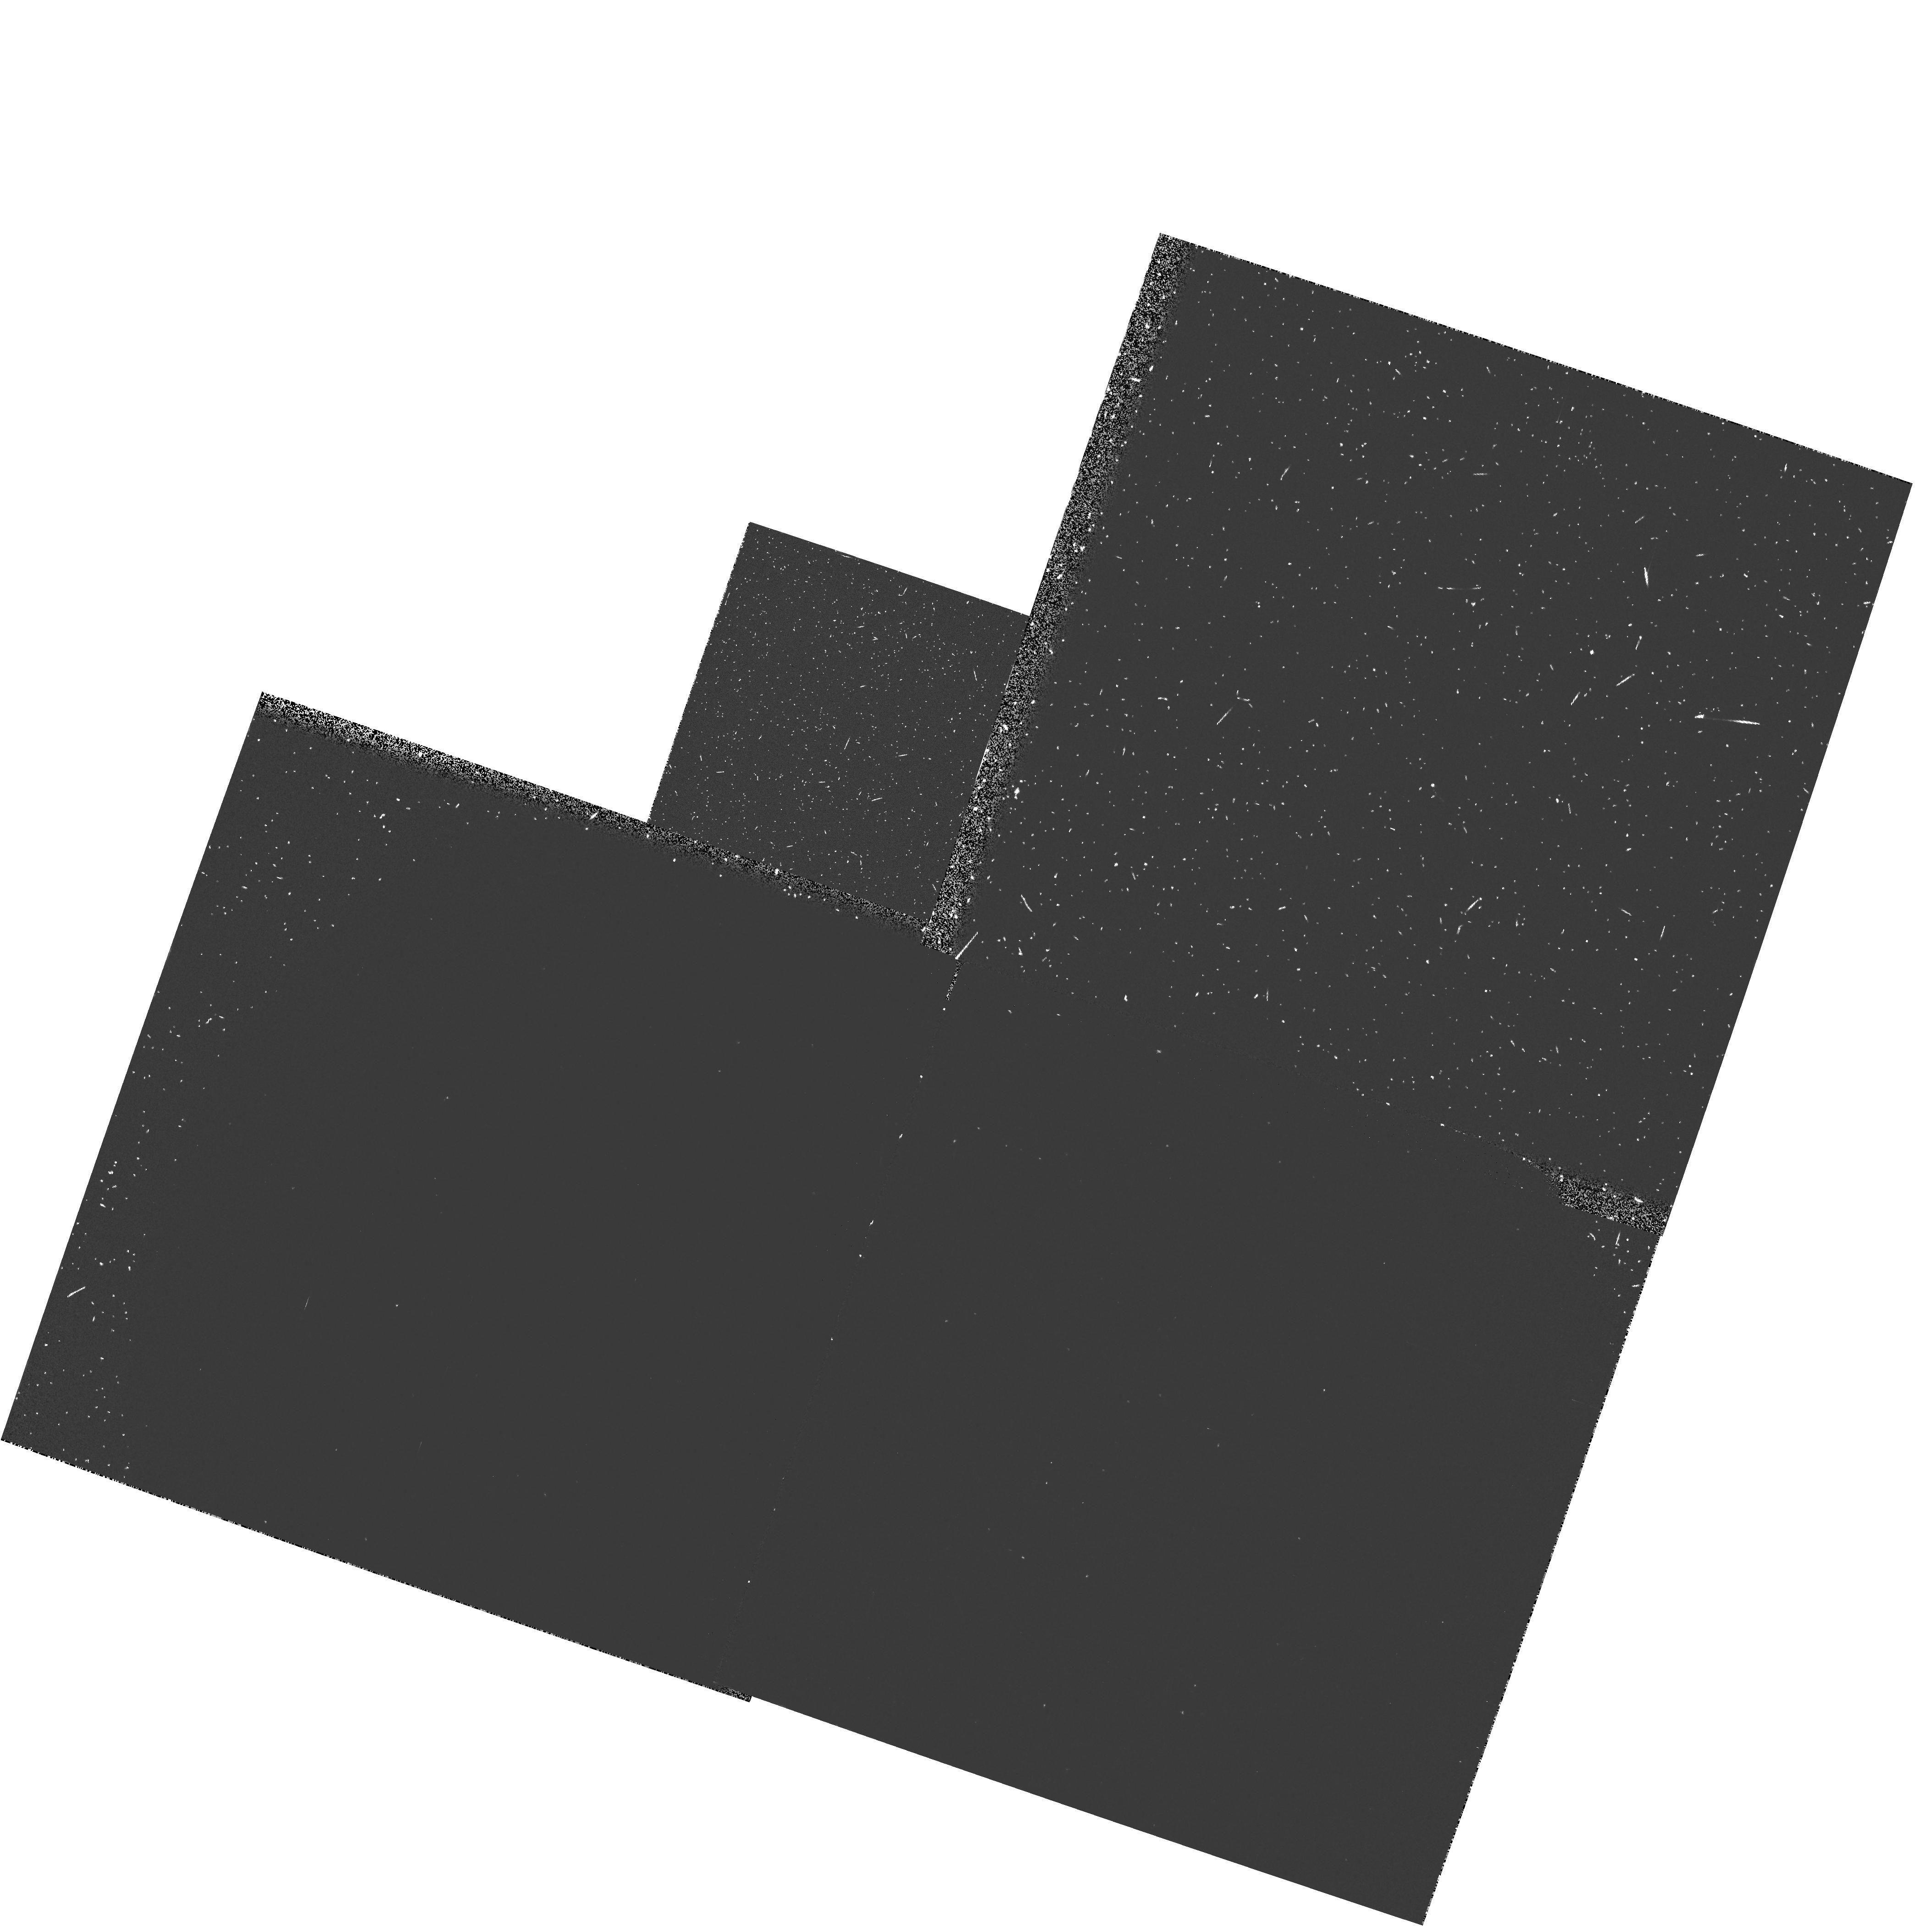
Target: NGC6352
Instrument: WFPC2/PC
Filter: F160BN15
Exposure: 13 min
Observation ID: hst_5714_02_wfpc2_pc_f160bn15_u2kl02

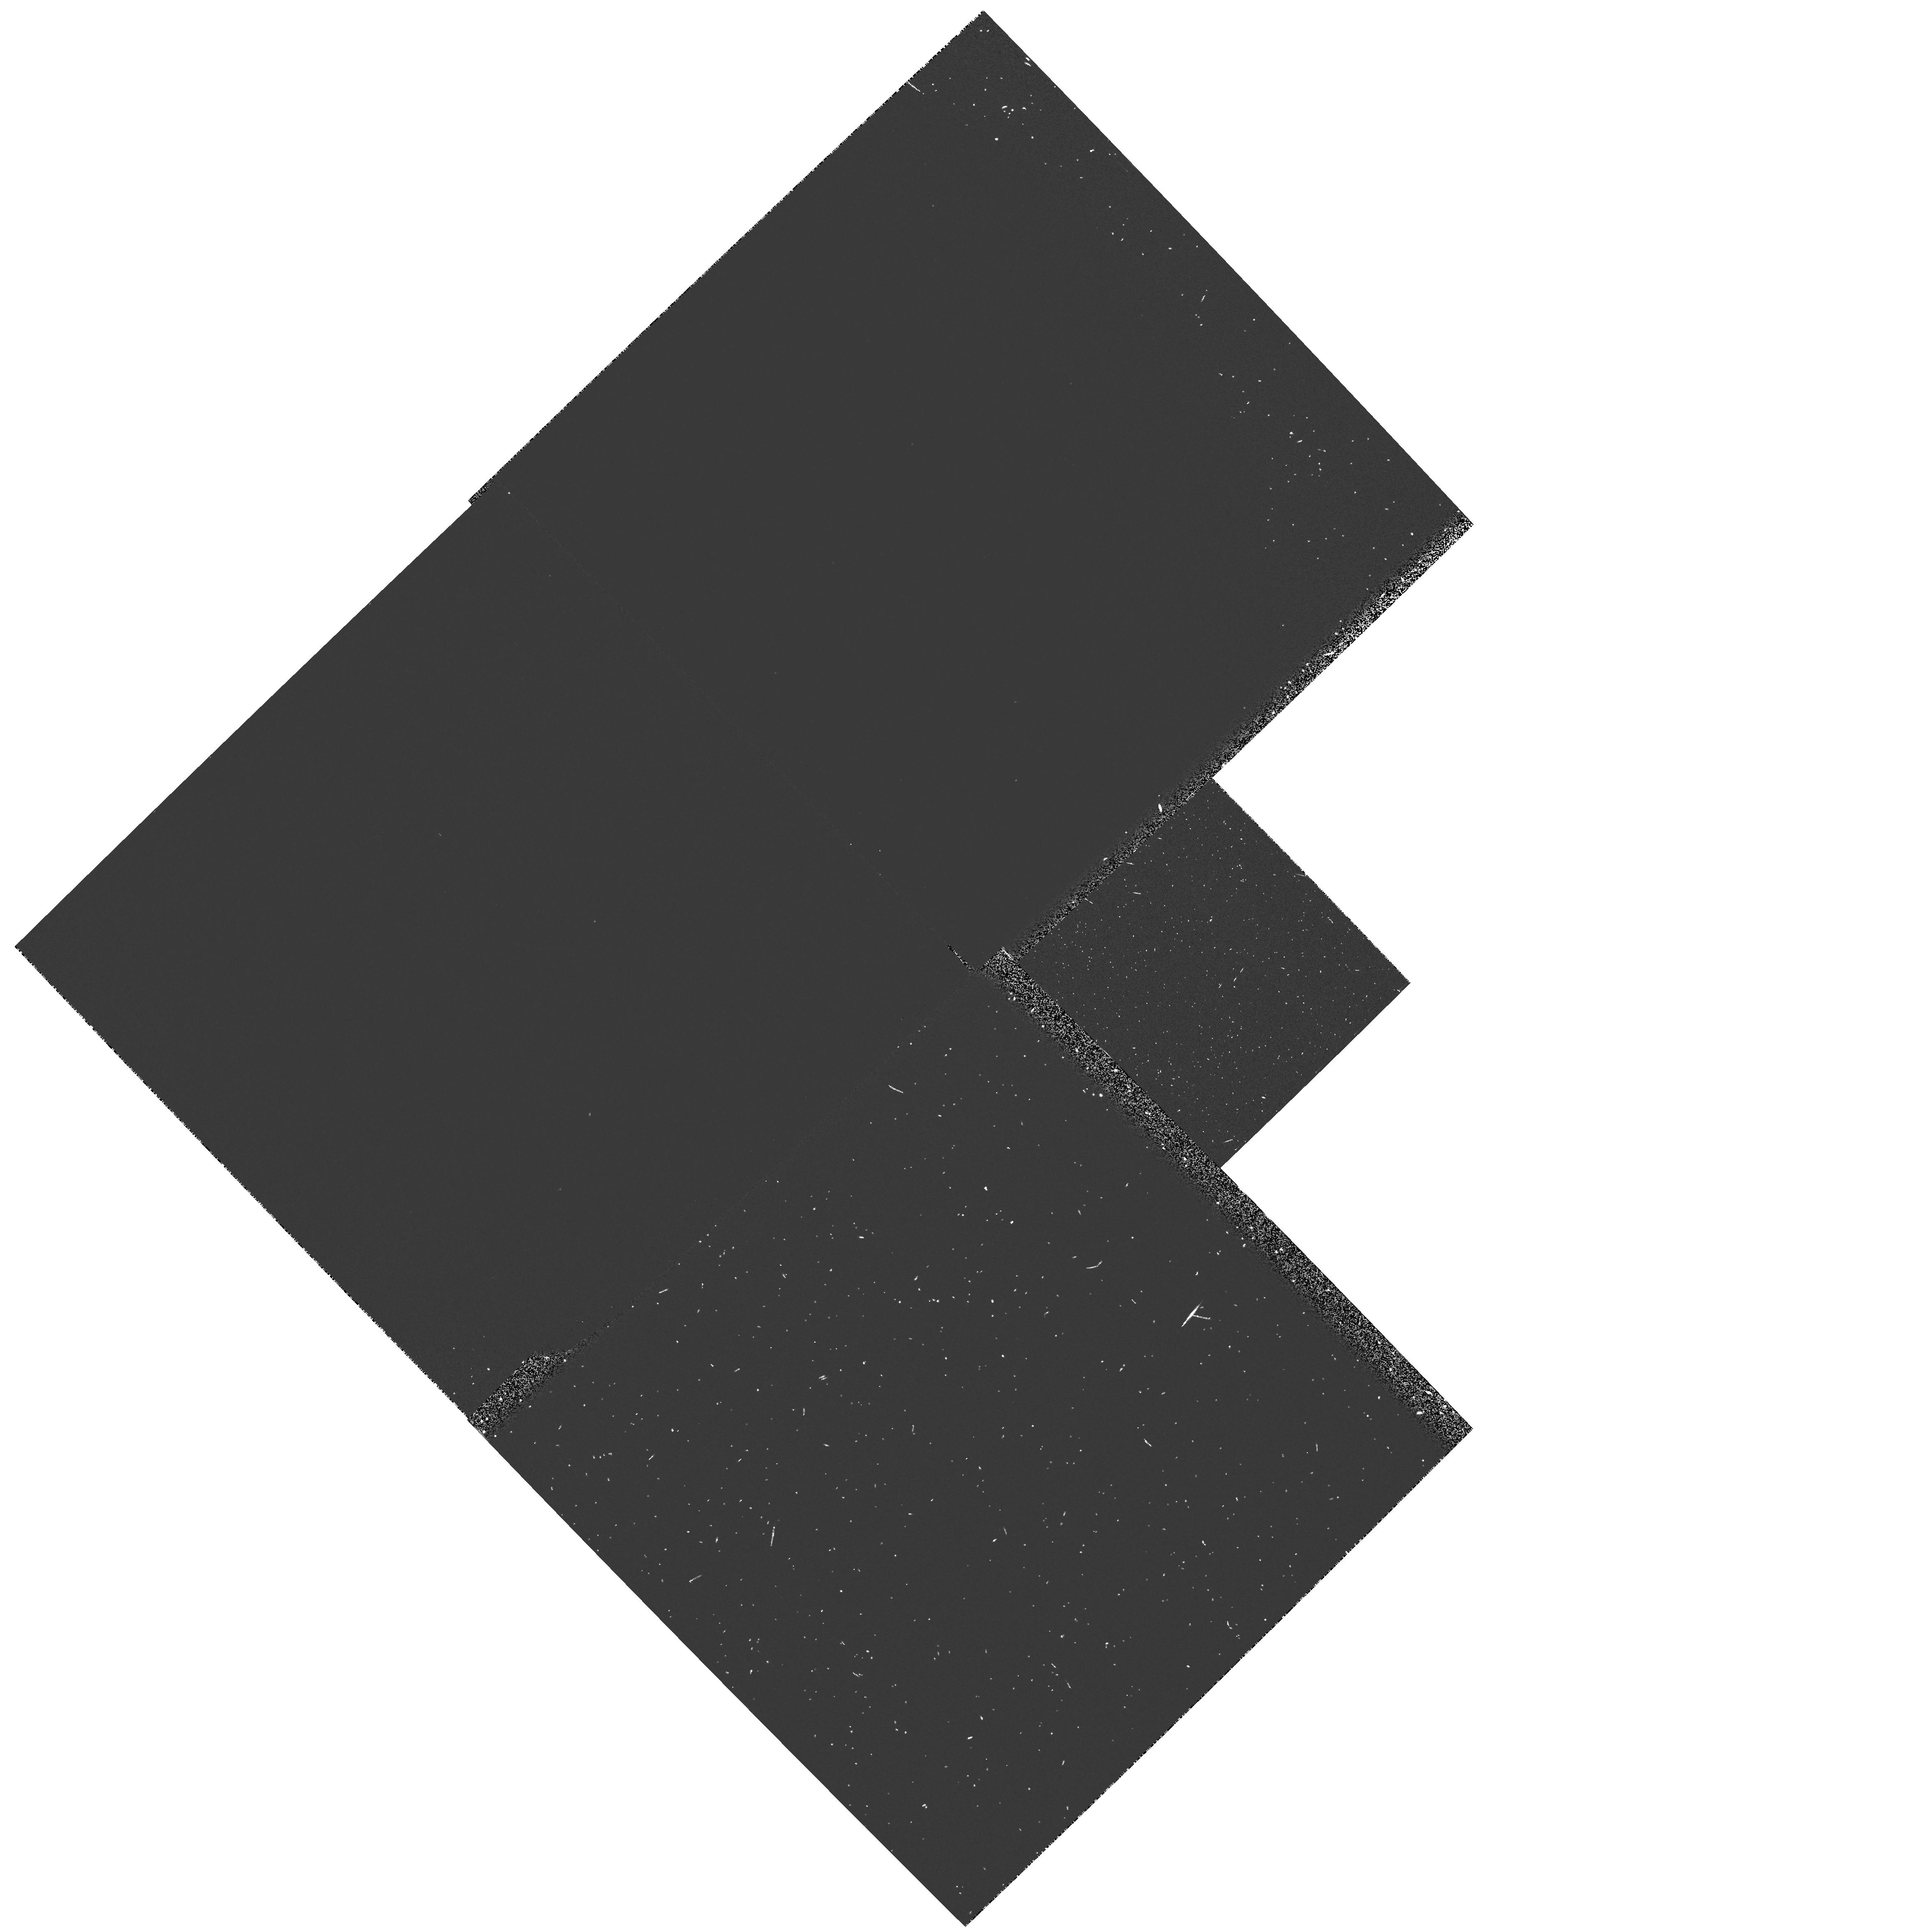
Target: SGR-I
Instrument: WFPC2/PC
Filter: F160BN15
Exposure: 13 min
Observation ID: hst_5714_03_wfpc2_pc_f160bn15_u2kl03

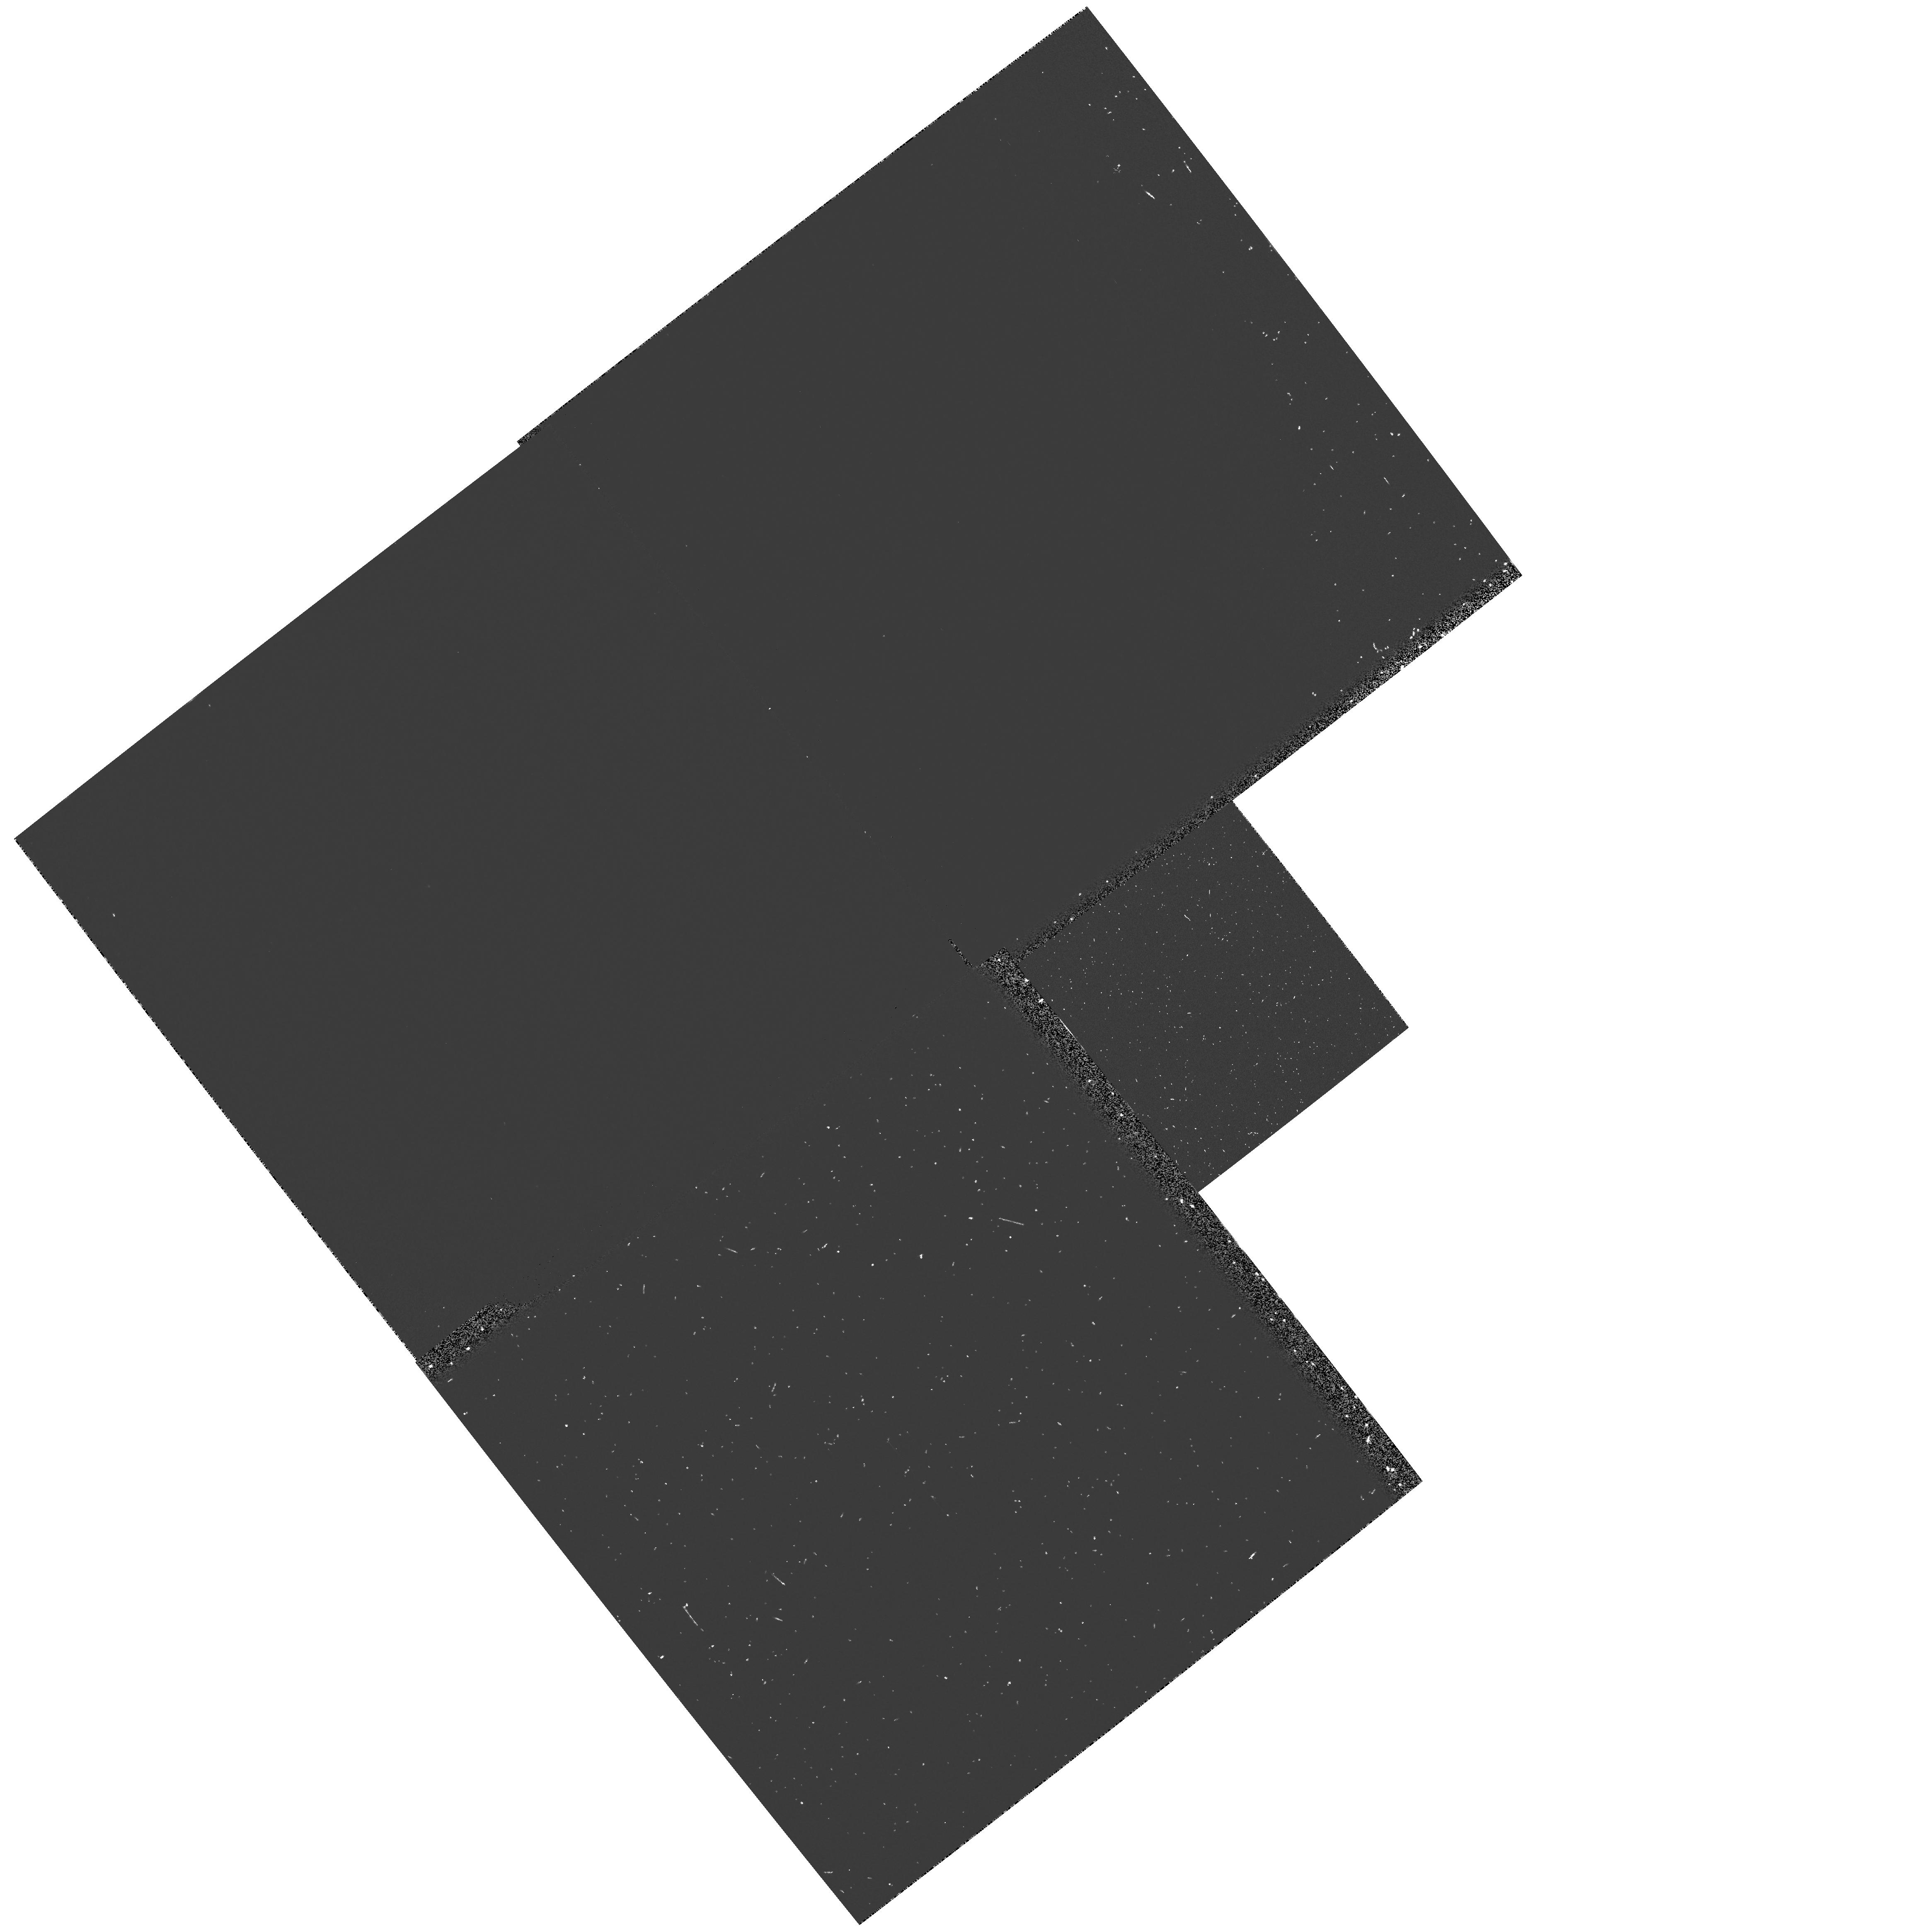
Target: NGC6624
Instrument: WFPC2/PC
Filter: F160BN15
Exposure: 13 min
Observation ID: hst_5714_04_wfpc2_pc_f160bn15_u2kl04

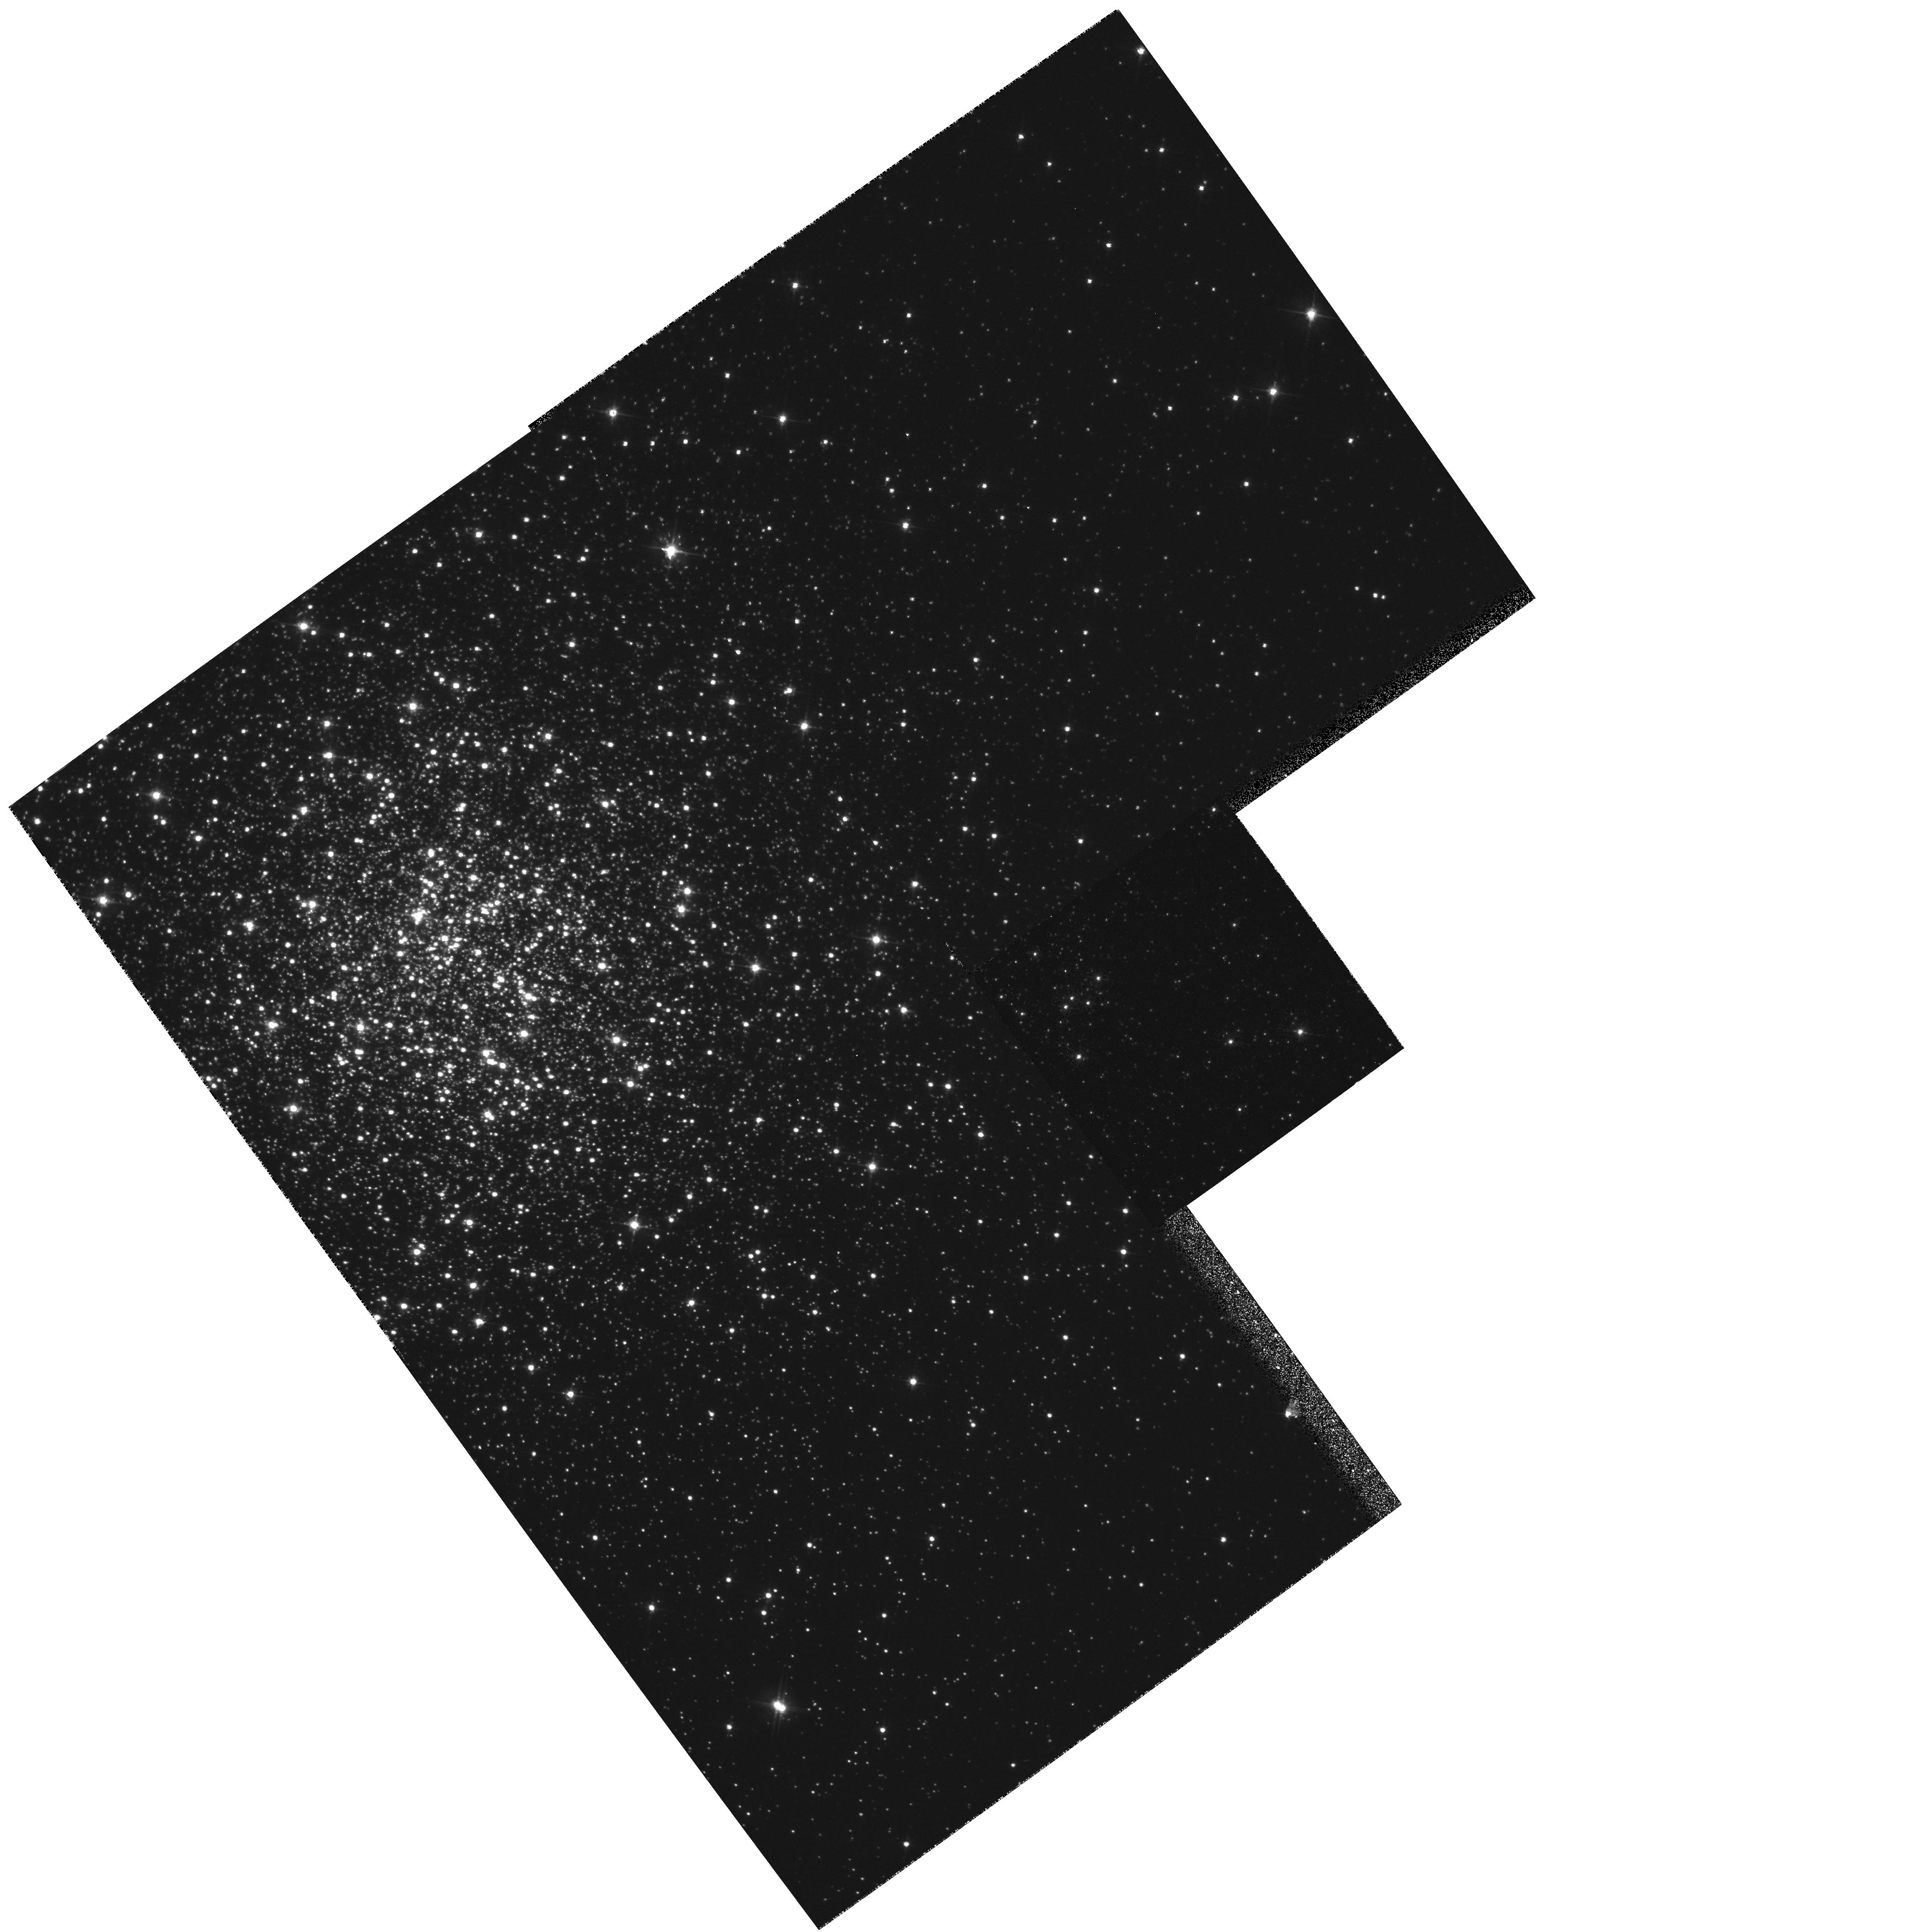
Target: NGC6637
Instrument: WFPC2/PC
Filter: F555W
Exposure: 2 min
Observation ID: hst_5714_01_wfpc2_pc_f555w_u2kl01

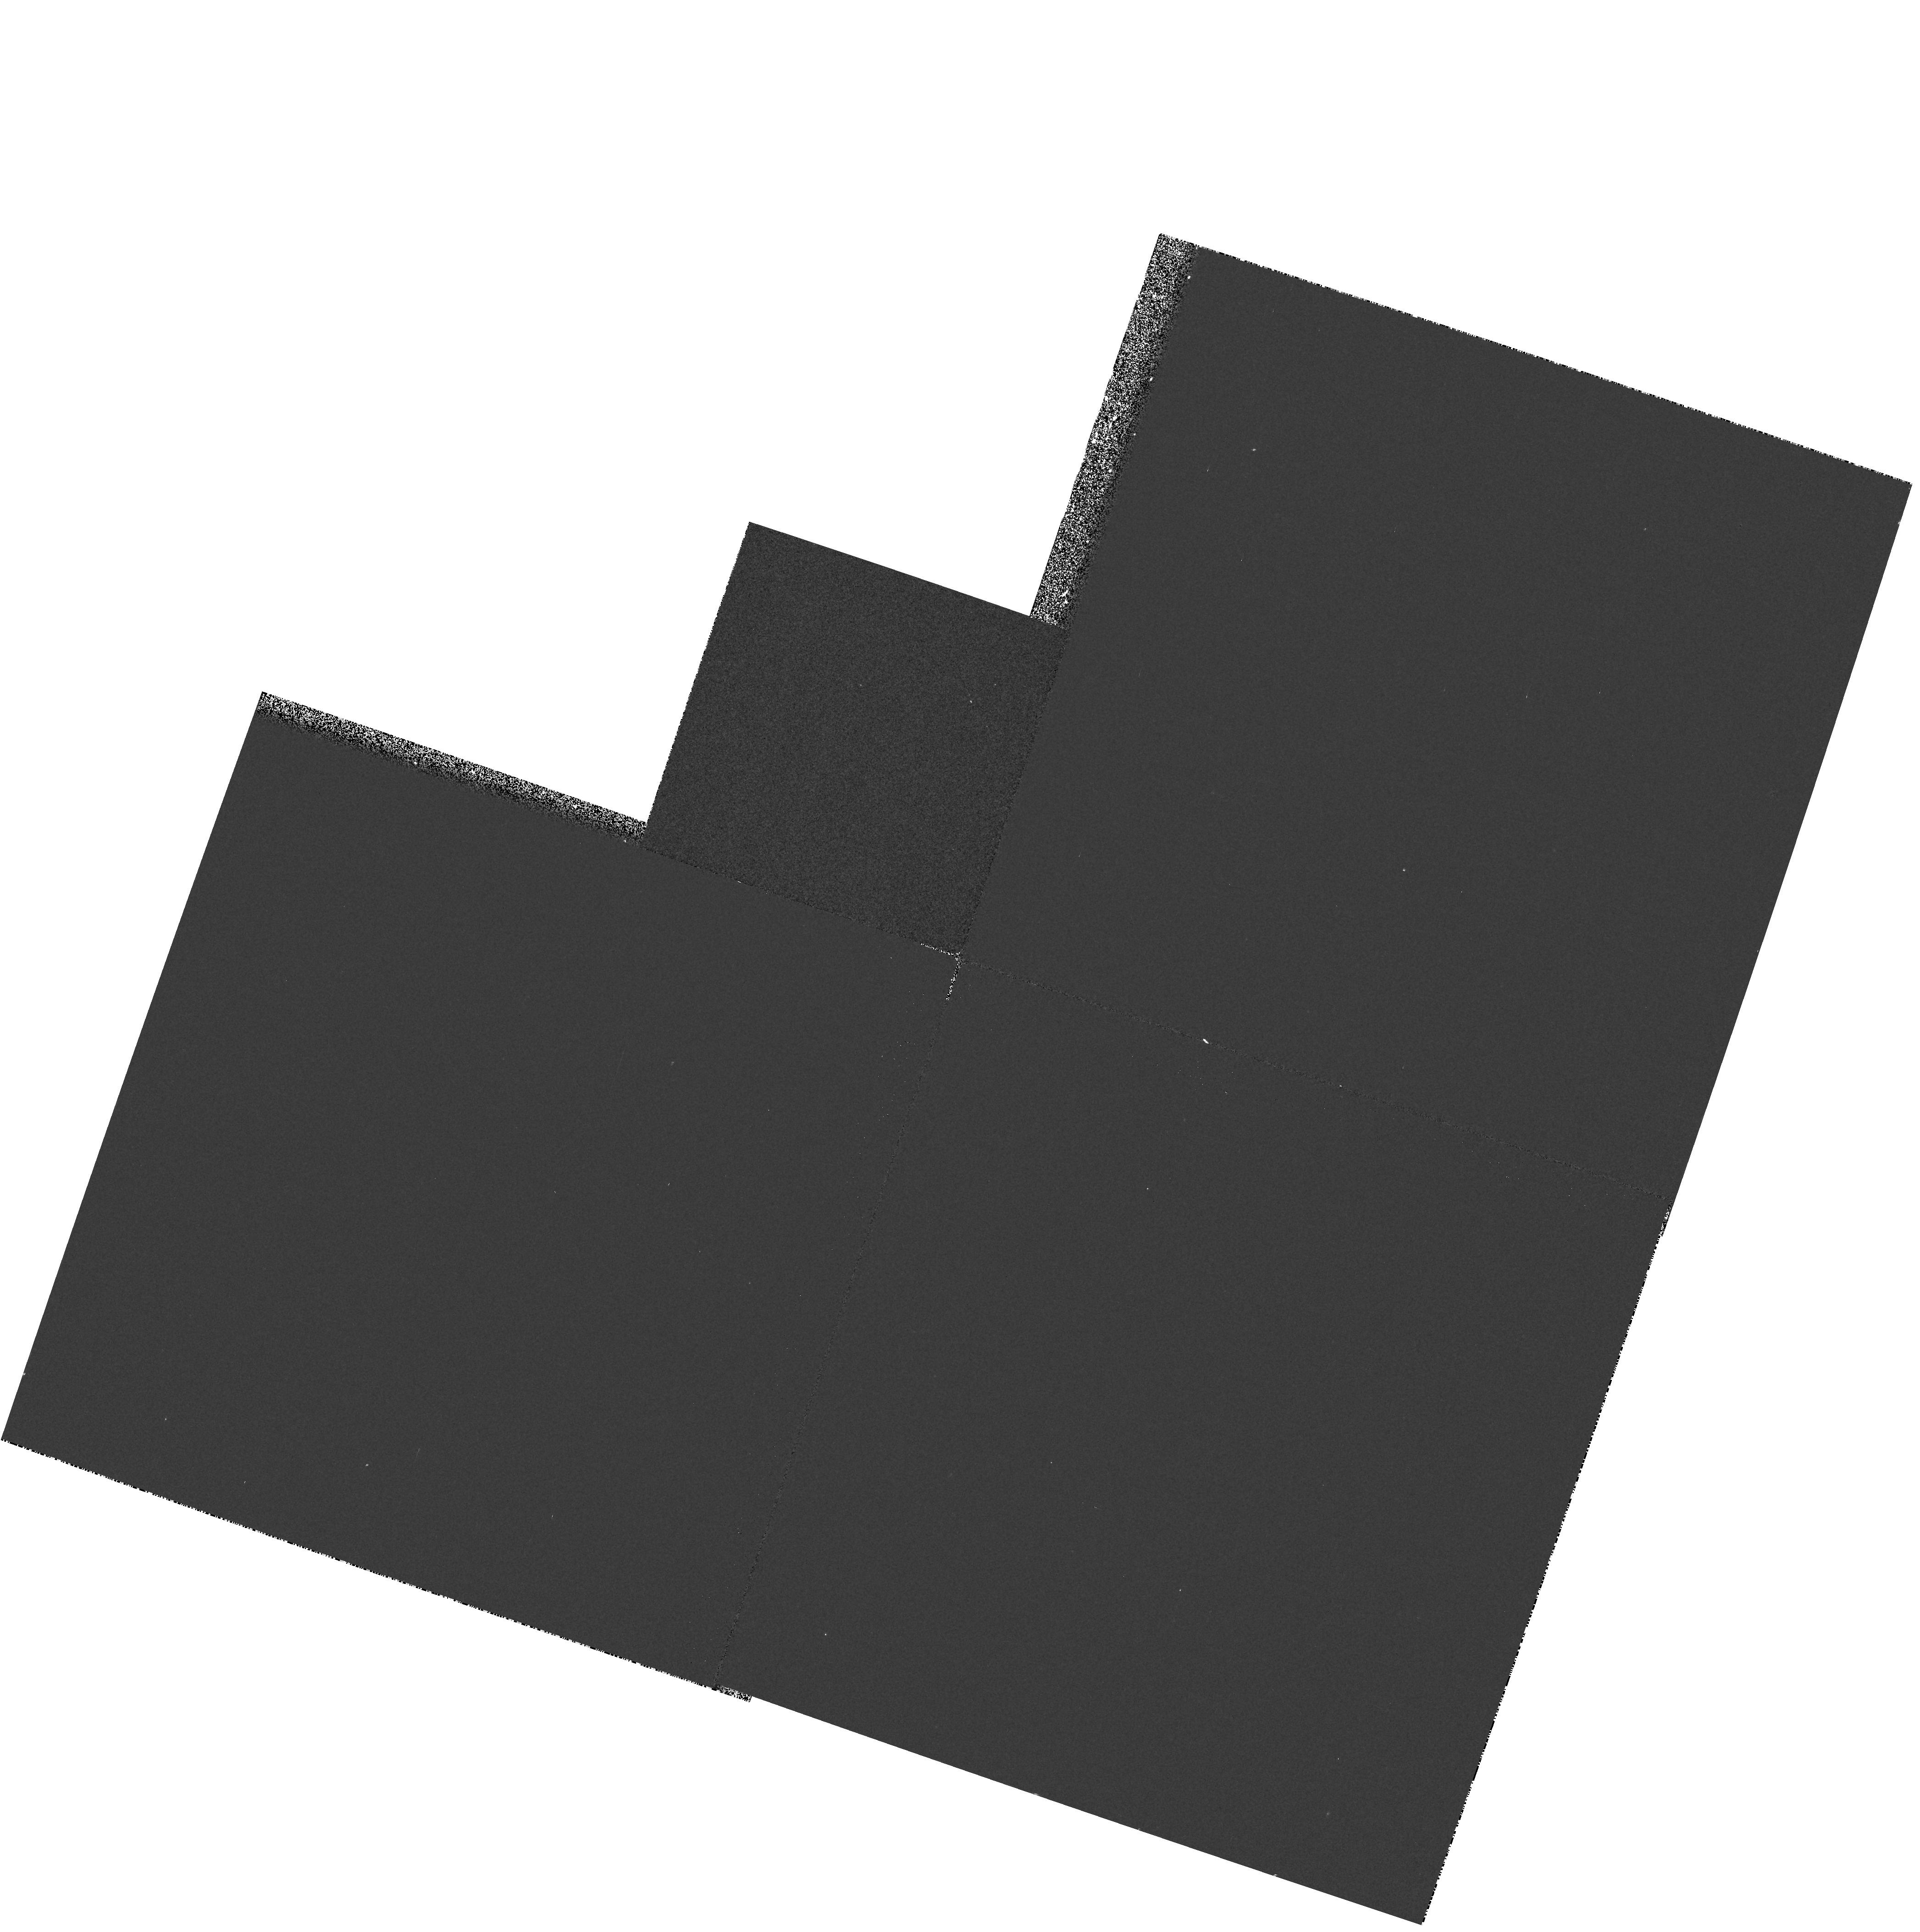
Target: NGC6352
Instrument: WFPC2/PC
Filter: F218W
Exposure: 3 min
Observation ID: hst_5714_02_wfpc2_pc_f218w_u2kl02

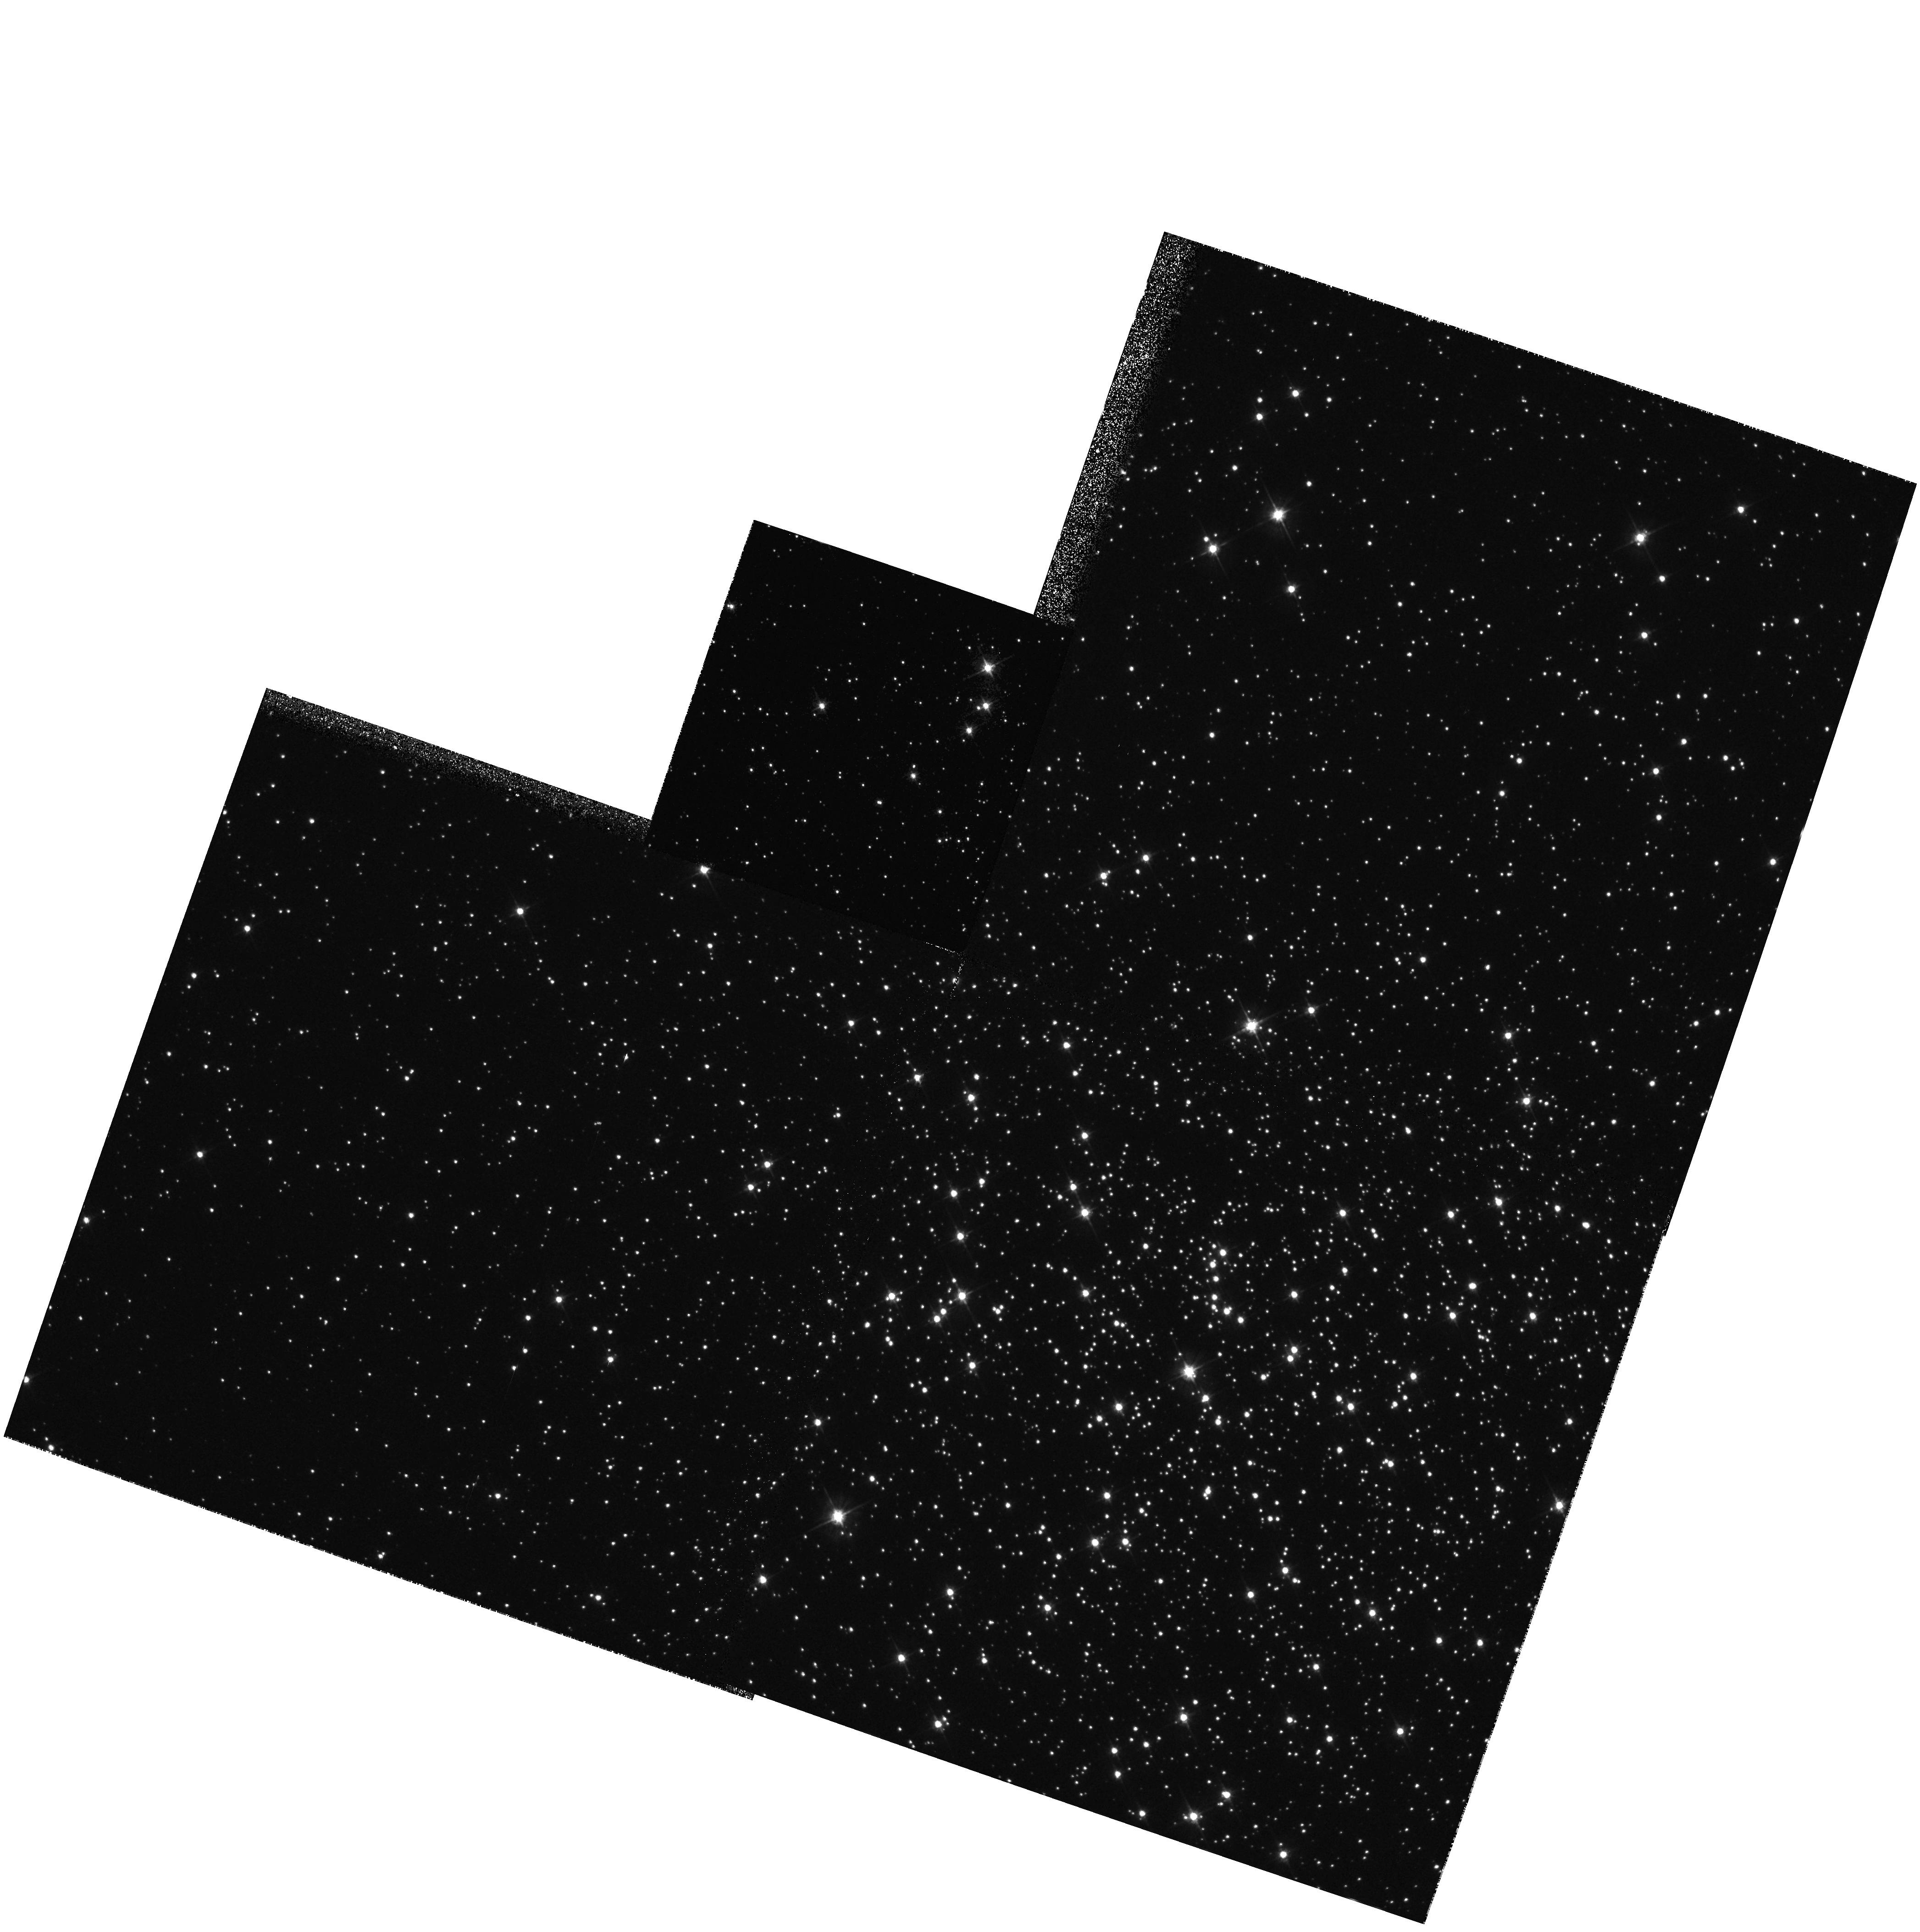
Target: NGC6352
Instrument: WFPC2/PC
Filter: F555W
Exposure: 2 min
Observation ID: hst_5714_02_wfpc2_pc_f555w_u2kl02

IMAGING OF UV BRIGHT STARS IN METAL RICH GLOBULAR CLUSTERS (PI: Rich, R. Michael)

Reshoot proposal for GO 3804. Metal rich Galactic globular clusters and a field in the Galactic Bulge will be imaged in the UV and V bands to search for ultraviolet bright stars. Images will be obtained in the Wood's Filter (F160BW), F218W (a wide U) and a short image in the F555W (Wide V) filter to obtain positions for and verify any UV-bright stars detected. Effective temperatures and bolometric luminosities will be determined for these UV bright stars. Their num- bers relative to the total cluster luminosity will determine constrain their evolutionary life times. It is predicted that metal rich system may contain UV-bright stars of 100-1000 Lsun and 10^6 - 10^7 yr life- times; they would 1/10 as numerous as HB stars, but there should be between 3 and 30 such stars per cluster. Similar objects may explain the ultraviolet rising flux seen in giant elliptical galaxies, an unexplained hot population that is stronger in metal rich galaxies.